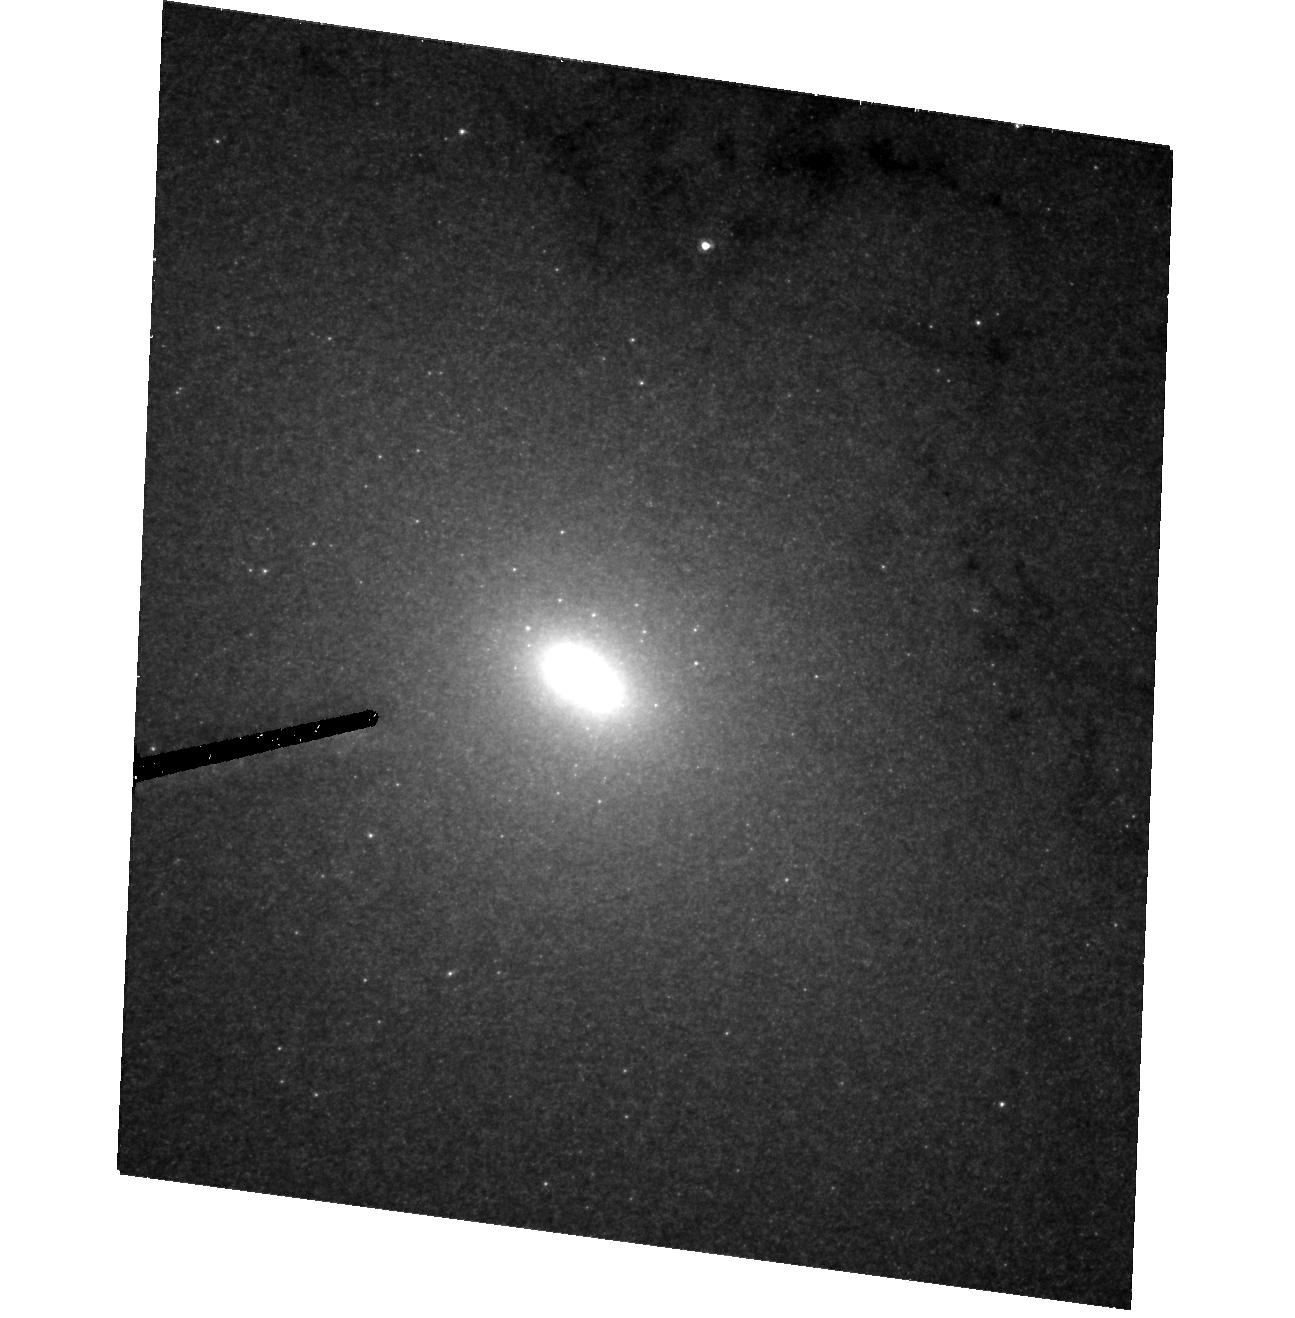
Target: M31NUCLEUS
Instrument: ACS/HRC
Filter: F435W
Exposure: 40 min
Observation ID: hst_10571_01_acs_hrc_f435w_j9am01

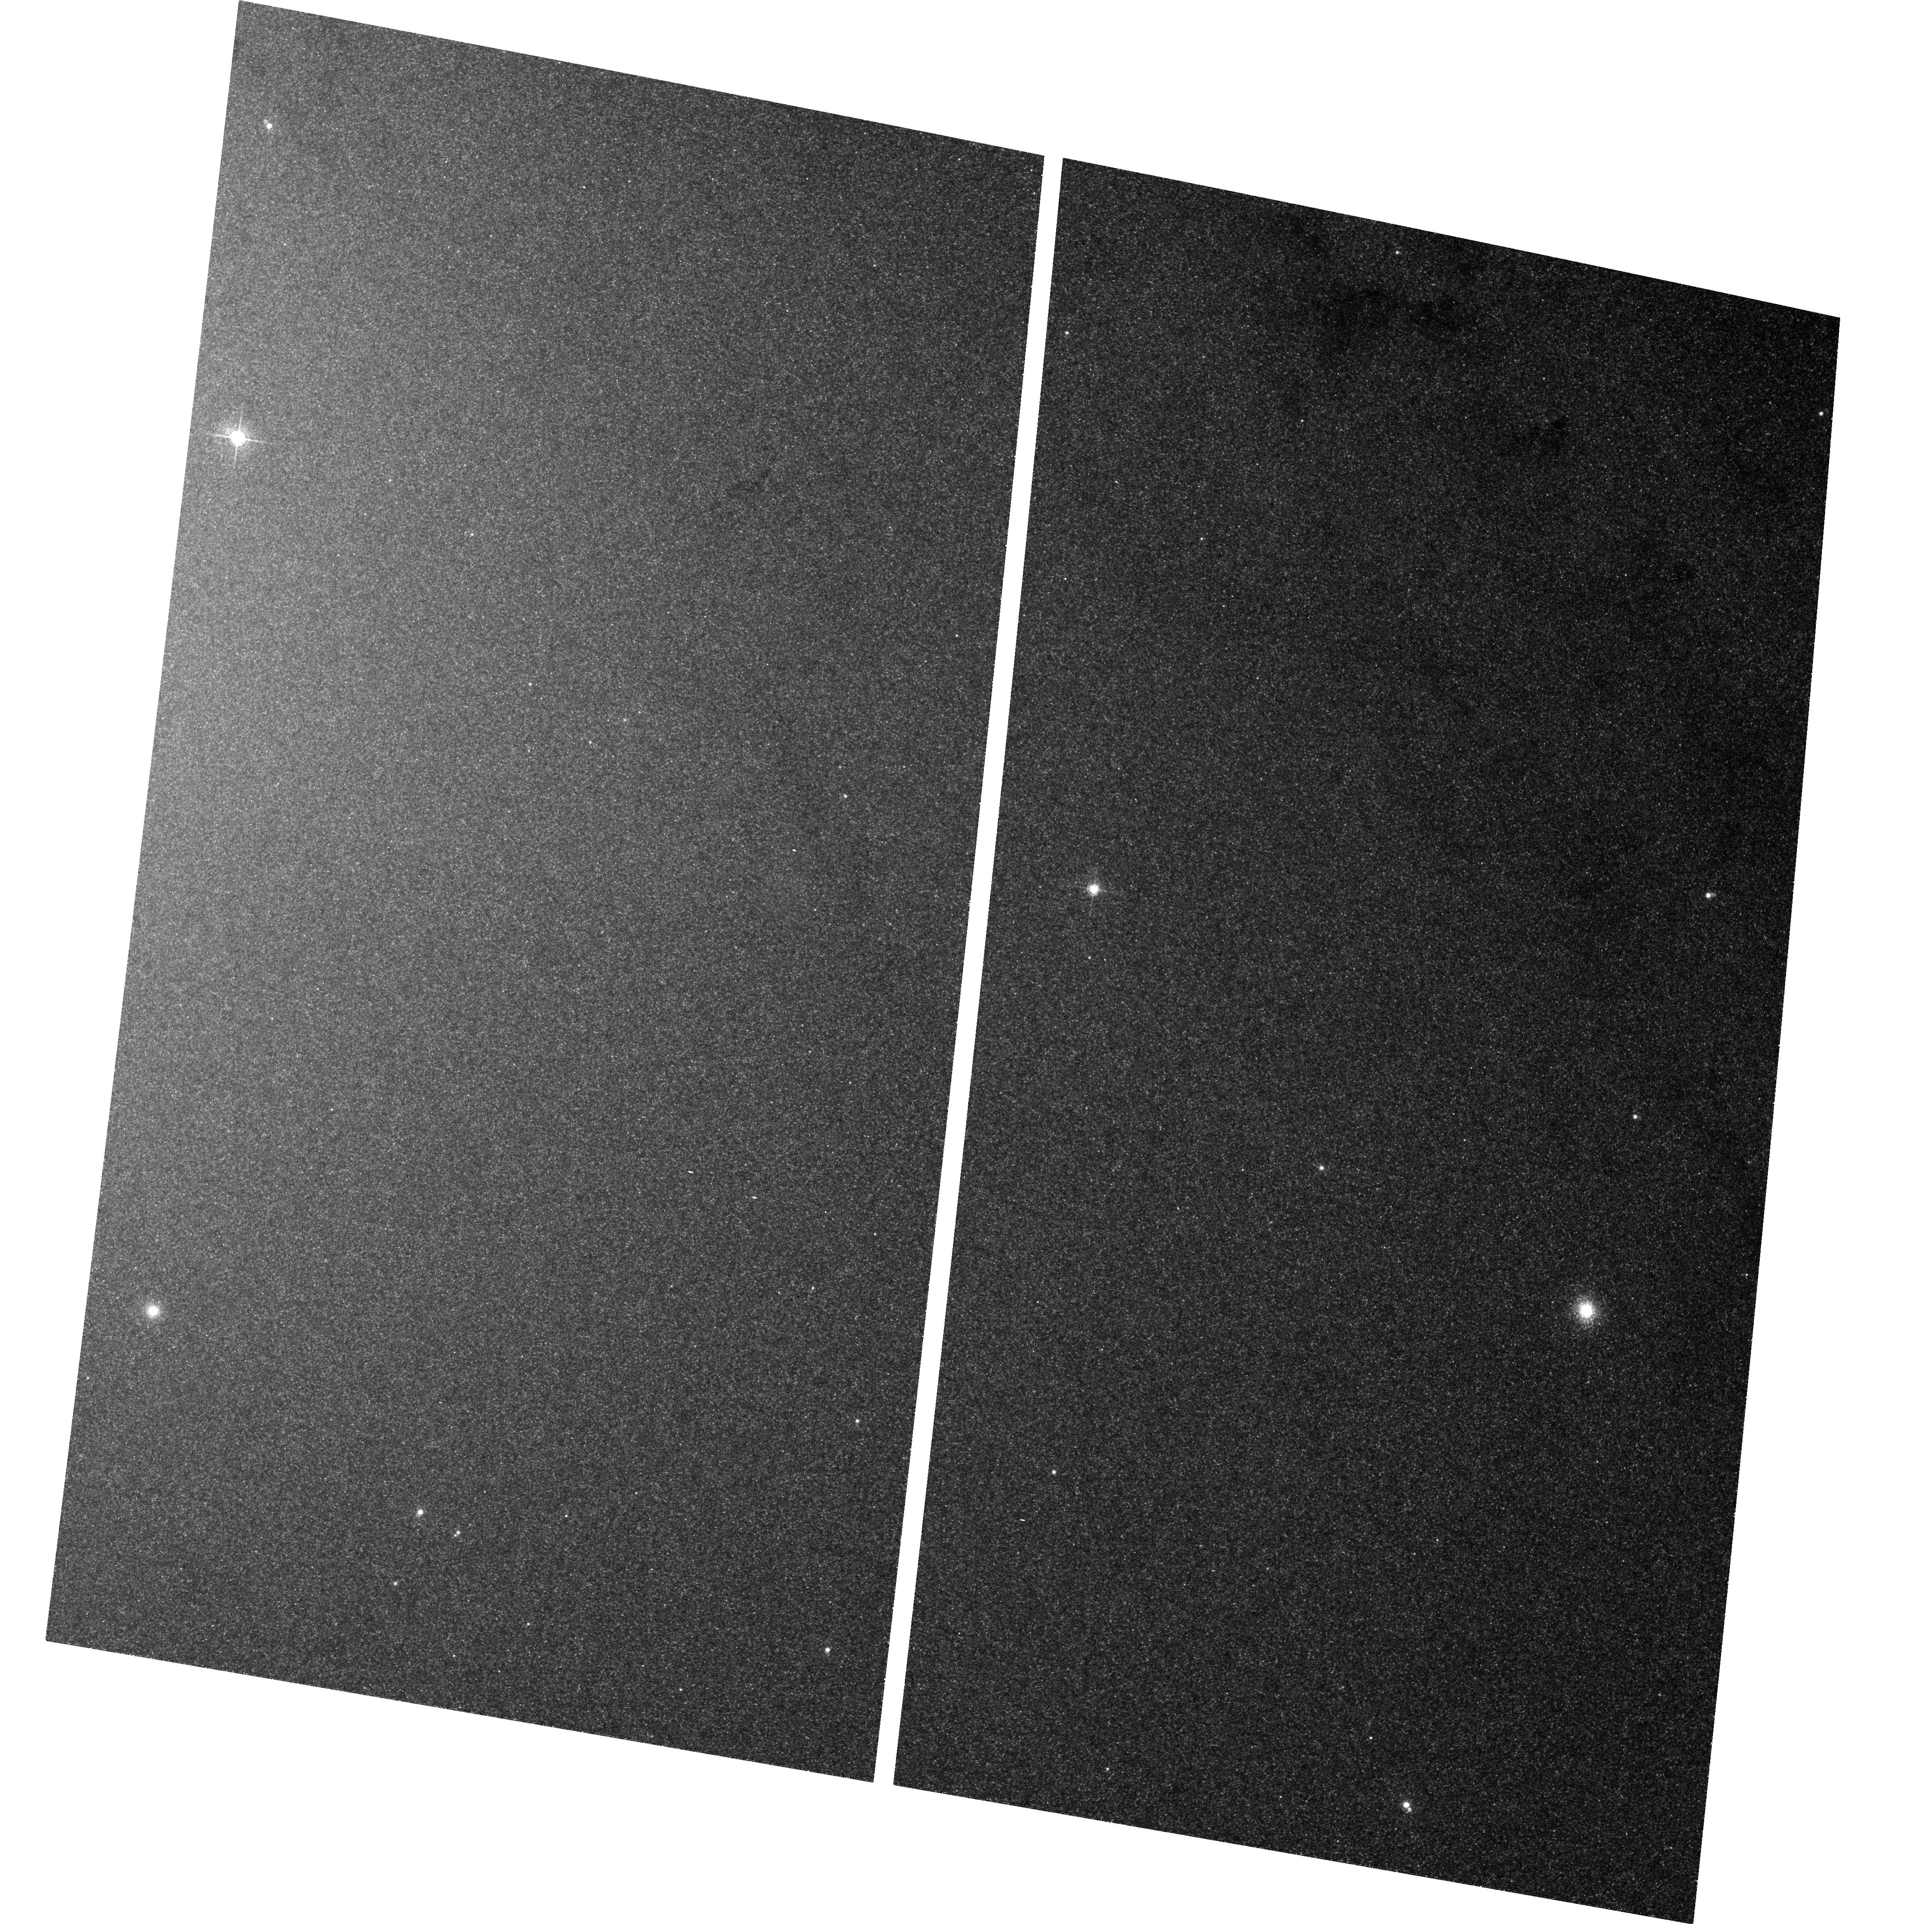
Target: field at RA 10.684°, Dec 41.269°
Instrument: ACS/WFC
Filter: F660N
Exposure: 1.8 h
Observation ID: hst_10571_01_acs_wfc_f660n_j9am01

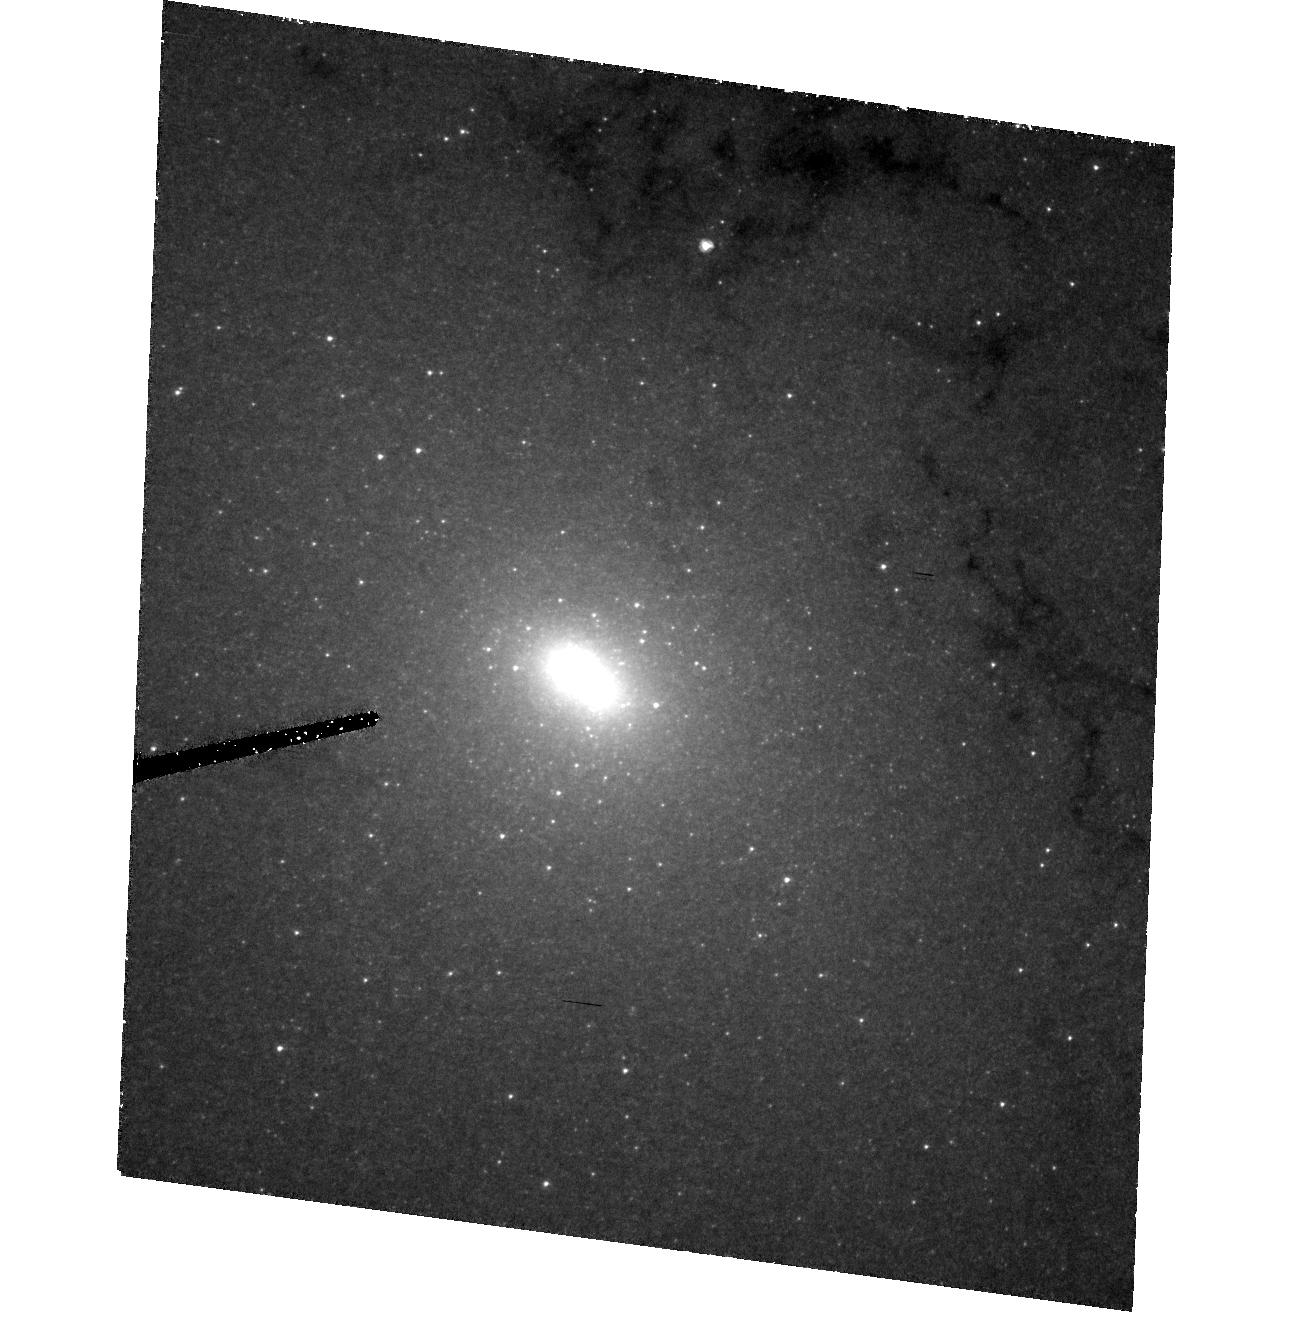
Target: M31NUCLEUS
Instrument: ACS/HRC
Filter: F330W
Exposure: 2.3 h
Observation ID: hst_10571_01_acs_hrc_f330w_j9am01

The Compact  Disk of Blue Stars Orbiting the M31 Black Hole (PI: Lauer, Tod R.)

We propose ACS/HRC U and B band imaging of the compact cluster of blue stars at the precise center of M31, which hosts the 1.3X10^8 solar-mass nuclear black hole. Analysis of STIS spectra and WFPC2 images suggest that the cluster is actually a disk. Recovering an accurate light distribution of the disk is essential for obtaining a precise estimate of the black hole mass from the STIS spectra, an approach that is attractive as it bypasses modeling the complex structure and dynamics of the M31 double nucleus by using the Keplerian rotation of the blue disk as a direct mass indicator. Dithered ACS/HRC observations in the blue provide the best spatial resolution available from HST, which is ~2X finer than could be obtained by the WFPC2 observations that first elucidated the structure of the blue cluster. The cluster effective radius (barely resolved by WFPC2) is only ~ 0.06'', thus the ultimate resolution and improved S/N offered by re-observation with ACS/HRC are essential to fully understand the disk inclination and radial starlight distribution. Analysis of the "smoothness" of the blue light distribution may also reveal its composition. The low-luminosity of the disk, M(AB)=-5.5 can be produced by only a few hundred A-stars, a small enough number that fluctuation statistics should leave an obvious signature on the light distribution.